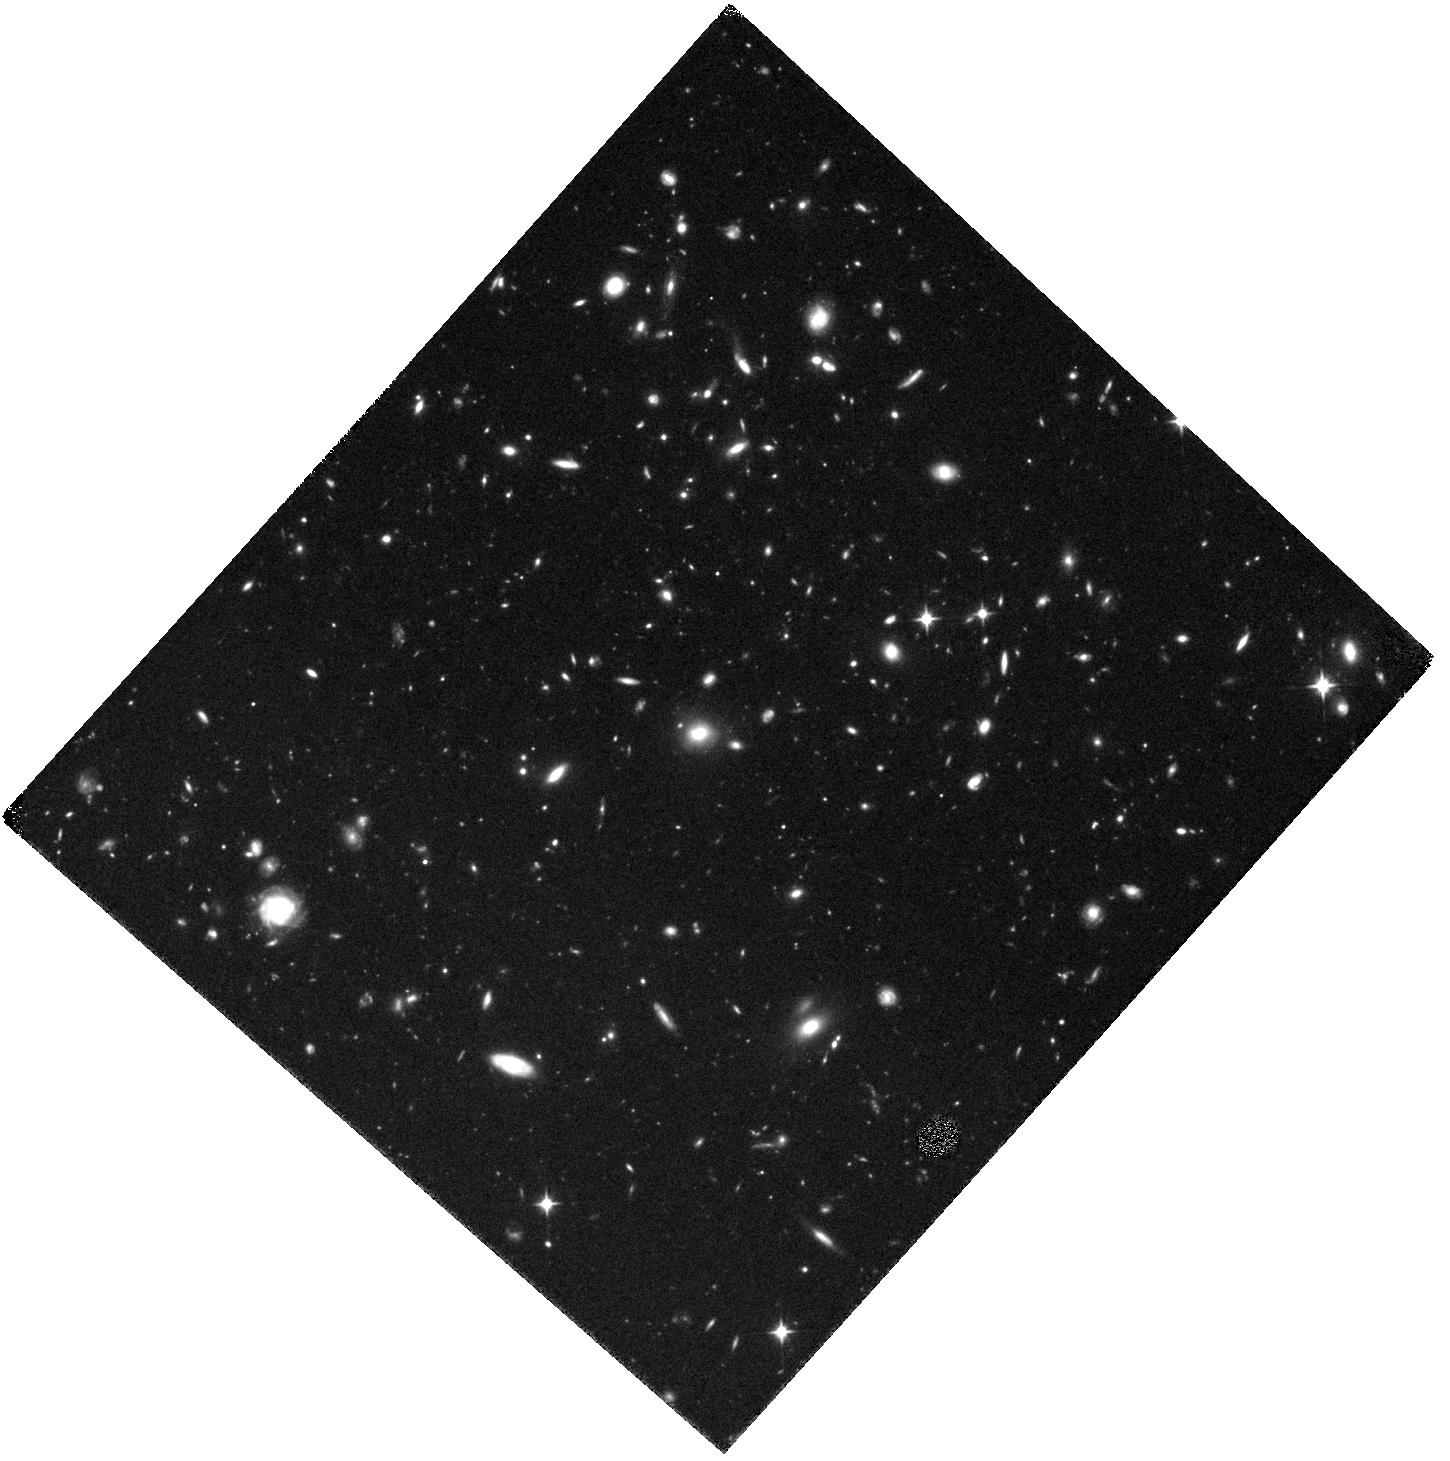
Target: FIELD-3
Instrument: WFC3/IR
Filter: F110W
Exposure: 41 min
Observation ID: hst_13000_06_wfc3_ir_f110w_ic0i06

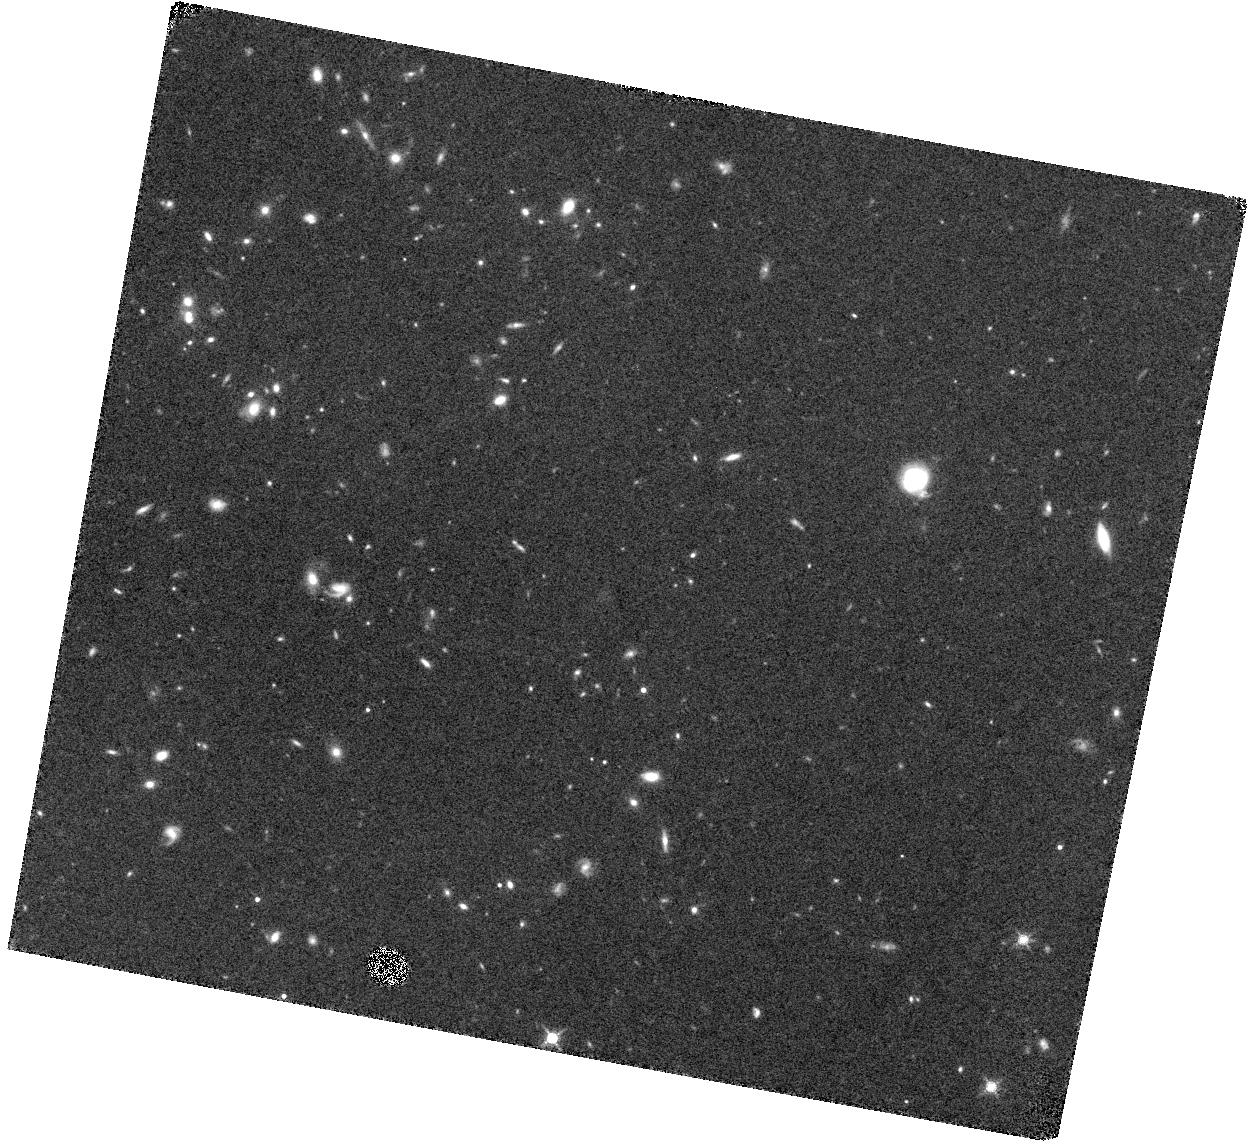
Target: FIELD-2
Instrument: WFC3/IR
Filter: F139M
Exposure: 1.4 h
Observation ID: hst_13000_05_wfc3_ir_f139m_ic0i05

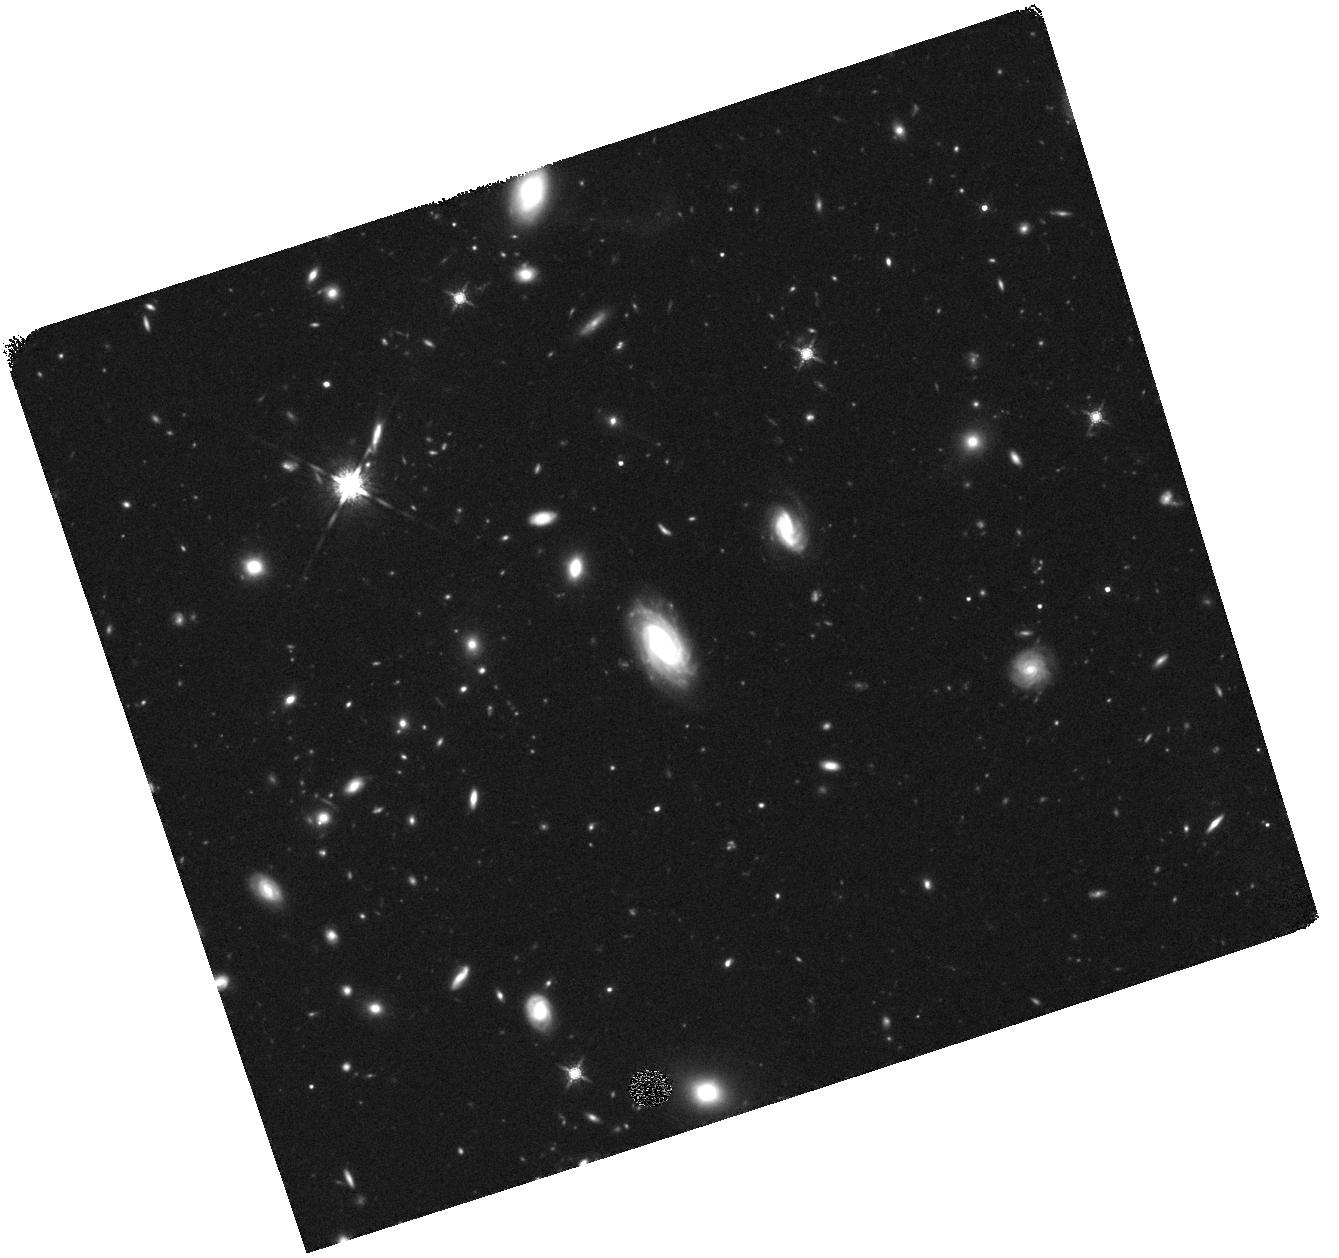
Target: DENS-2
Instrument: WFC3/IR
Filter: F160W
Exposure: 41 min
Observation ID: hst_13000_02_wfc3_ir_f160w_ic0i02

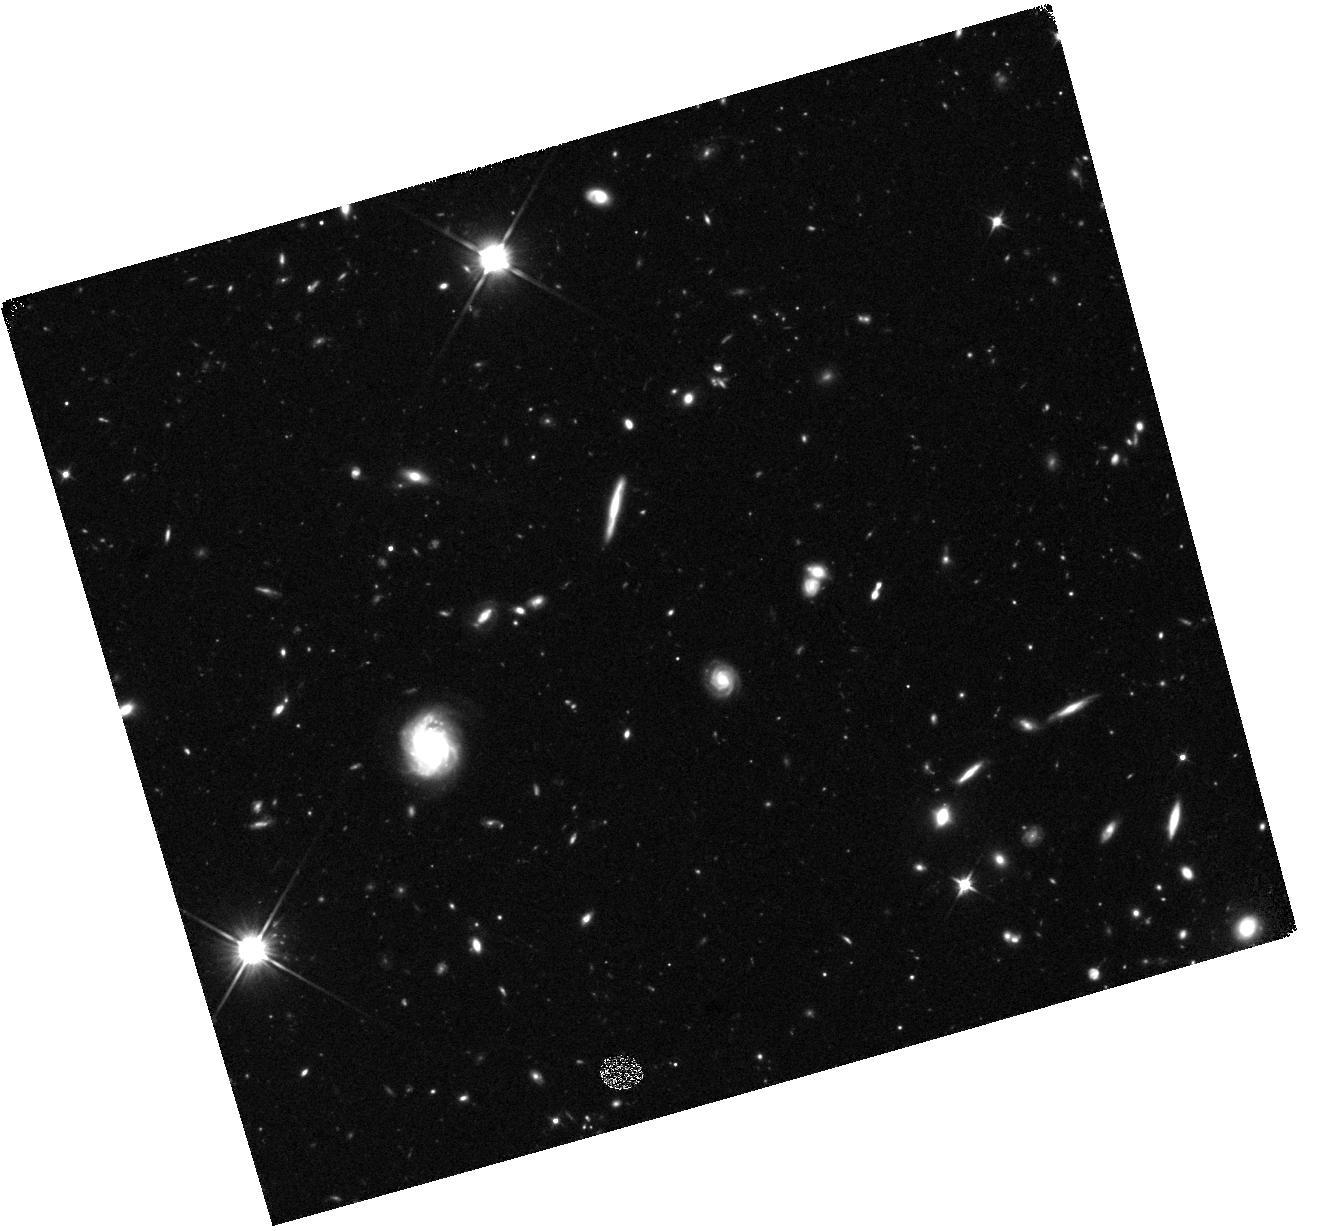
Target: DENS-3
Instrument: WFC3/IR
Filter: F110W
Exposure: 41 min
Observation ID: hst_13000_03_wfc3_ir_f110w_ic0i03

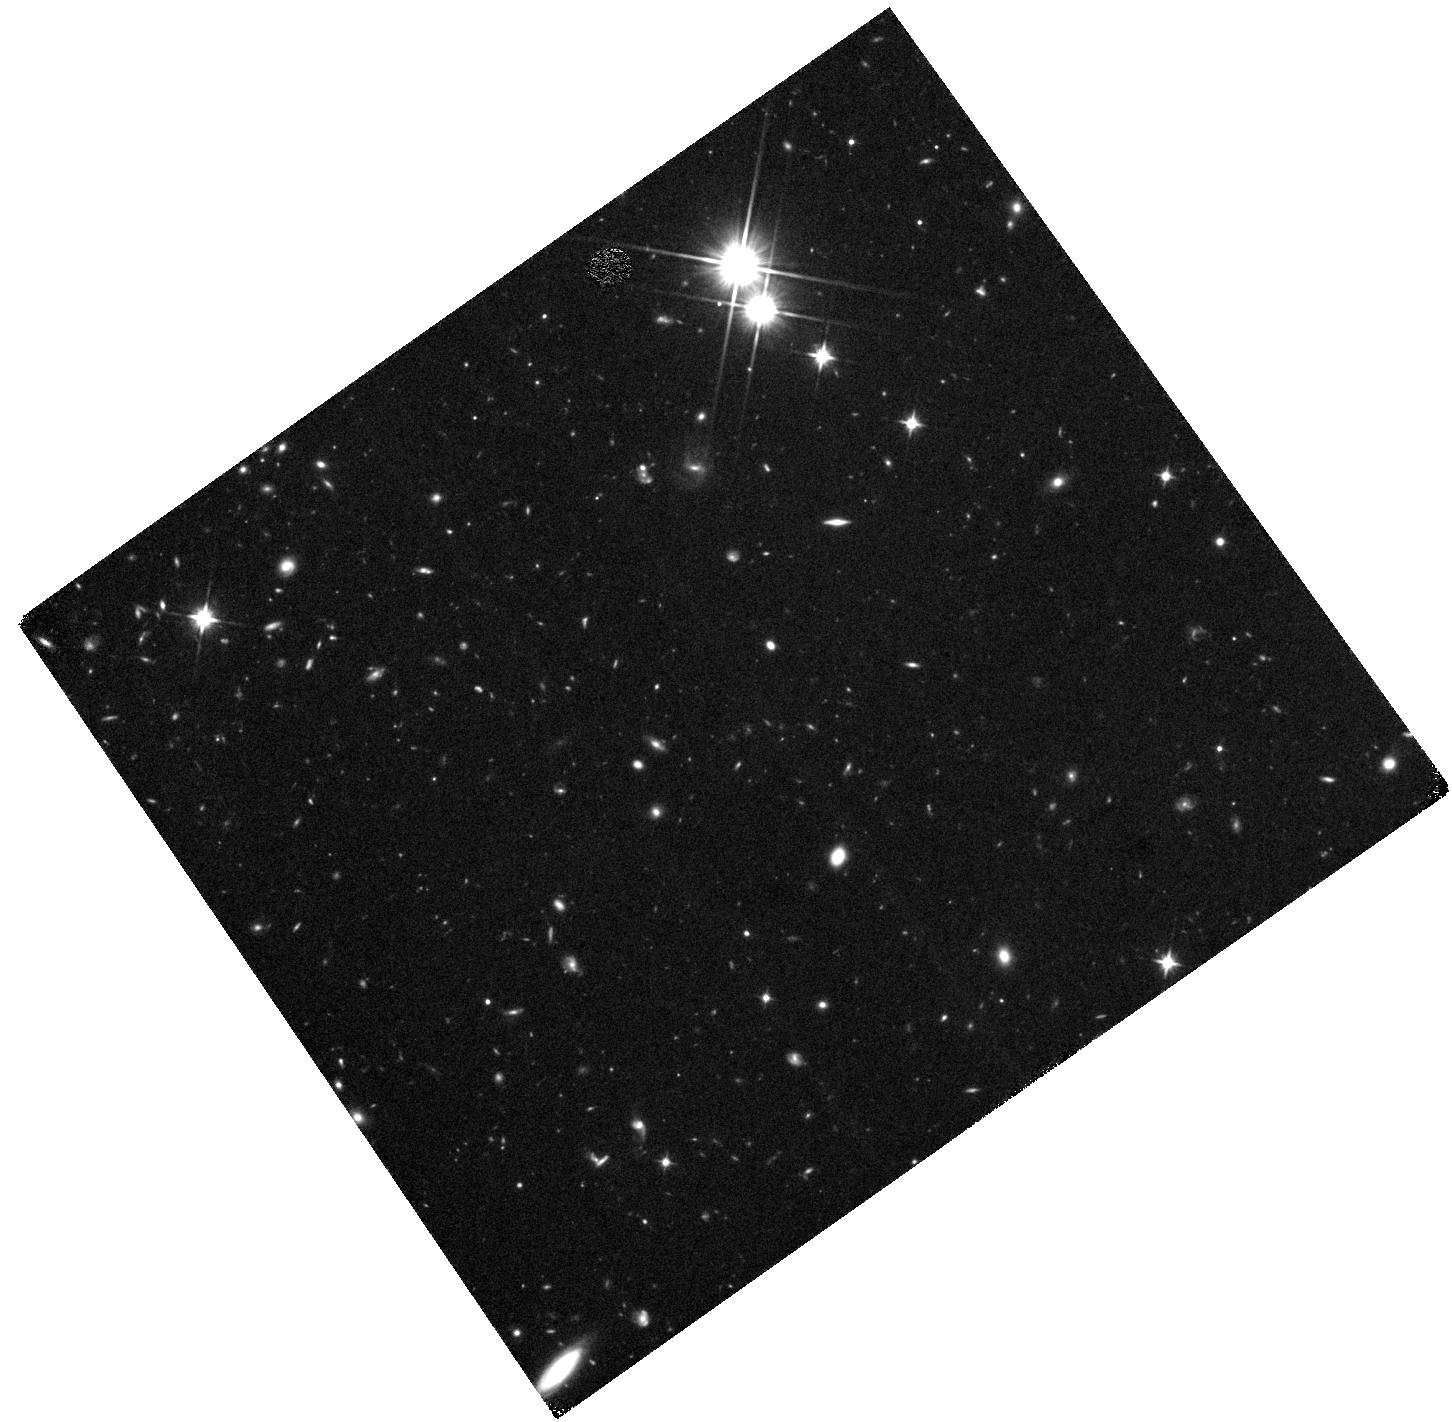
Target: DENS-1
Instrument: WFC3/IR
Filter: F110W
Exposure: 41 min
Observation ID: hst_13000_01_wfc3_ir_f110w_ic0i01

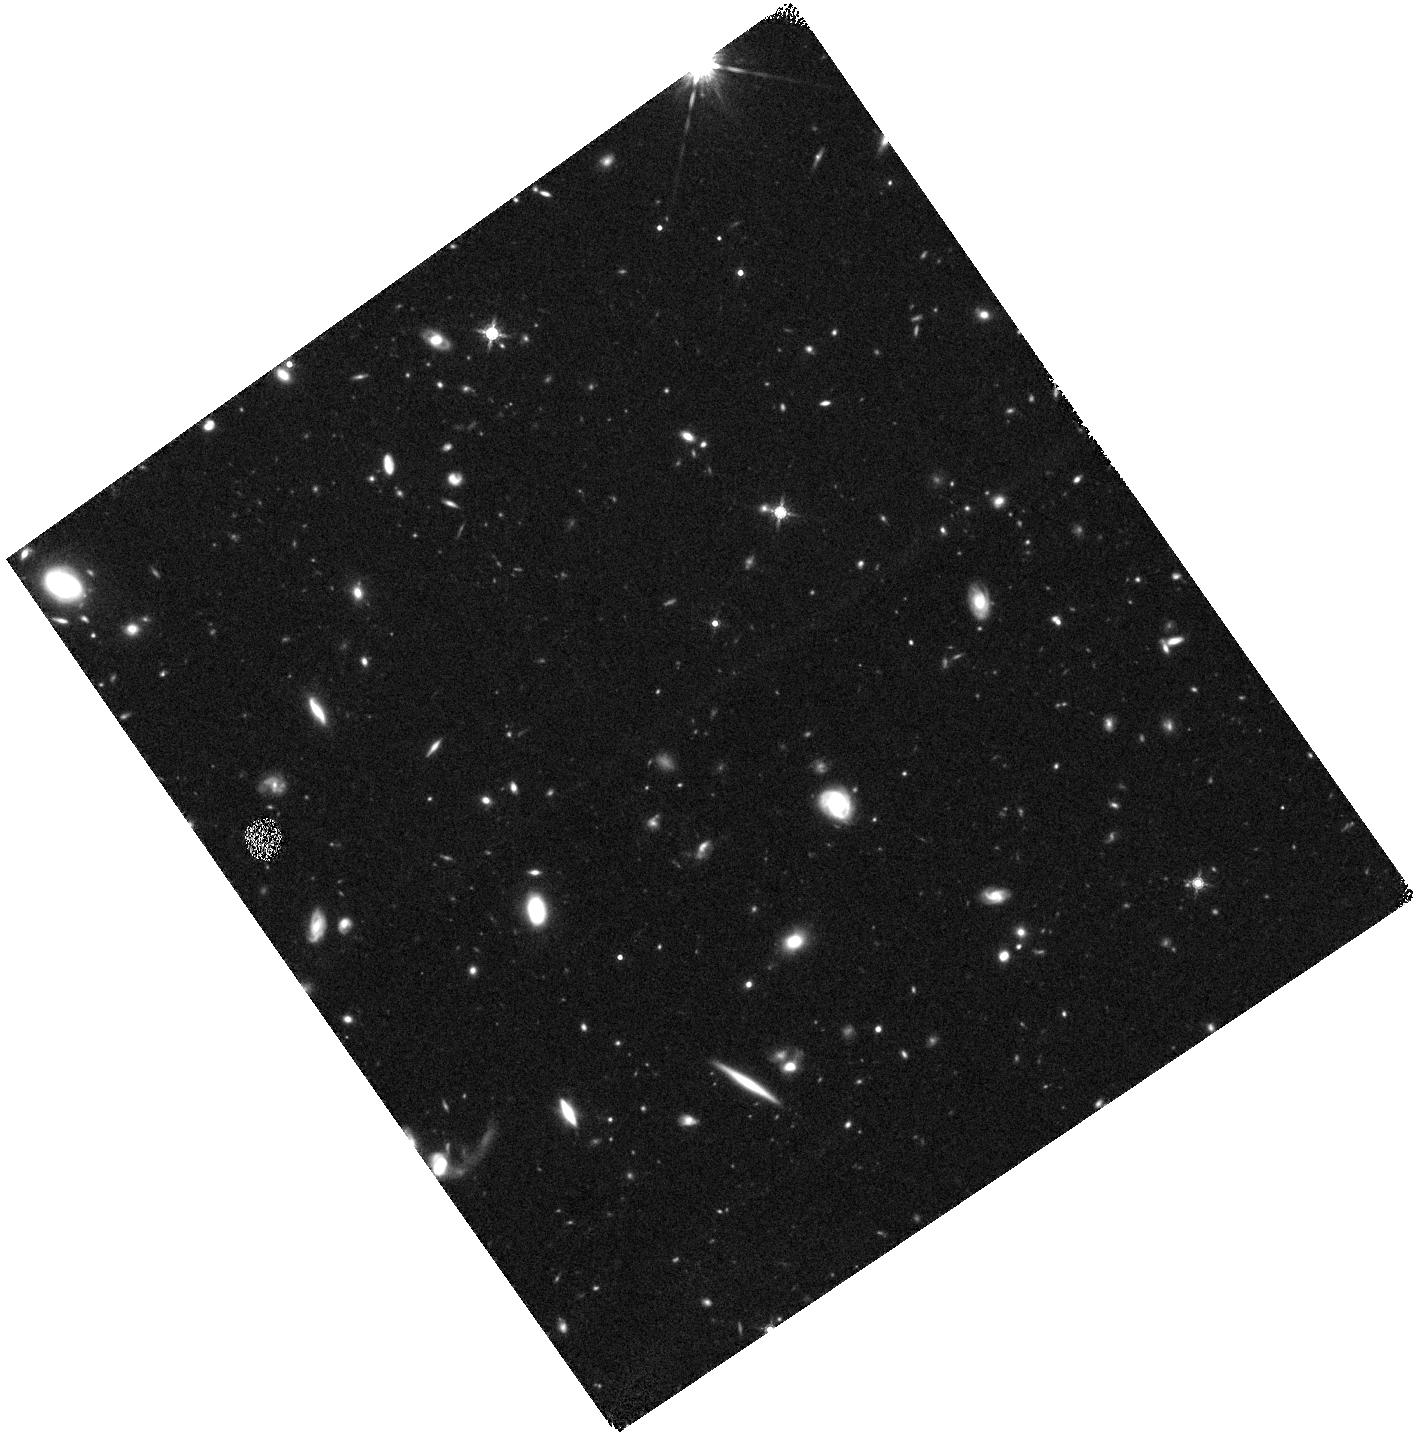
Target: FIELD-1
Instrument: WFC3/IR
Filter: F160W
Exposure: 41 min
Observation ID: hst_13000_04_wfc3_ir_f160w_ic0i04

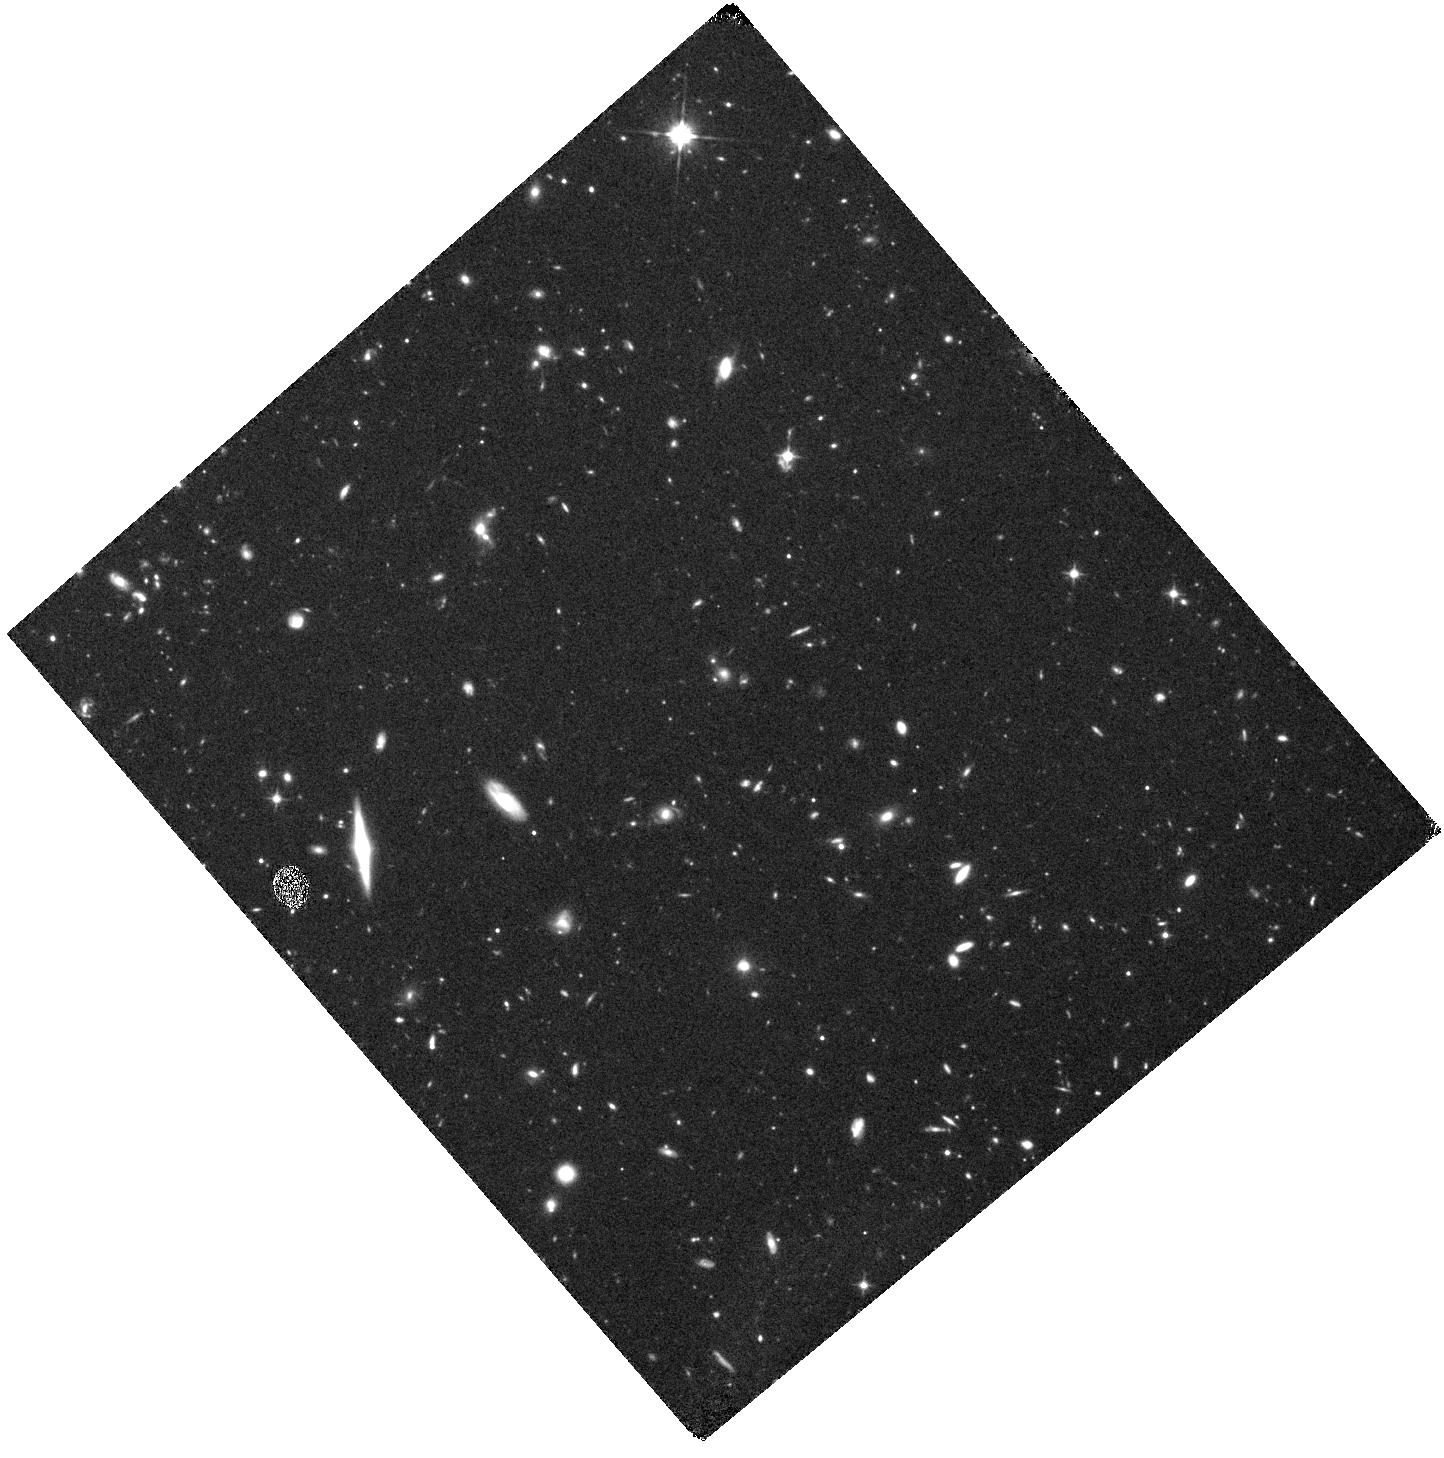
Target: FIELD-4
Instrument: WFC3/IR
Filter: F110W
Exposure: 41 min
Observation ID: hst_13000_07_wfc3_ir_f110w_ic0i07

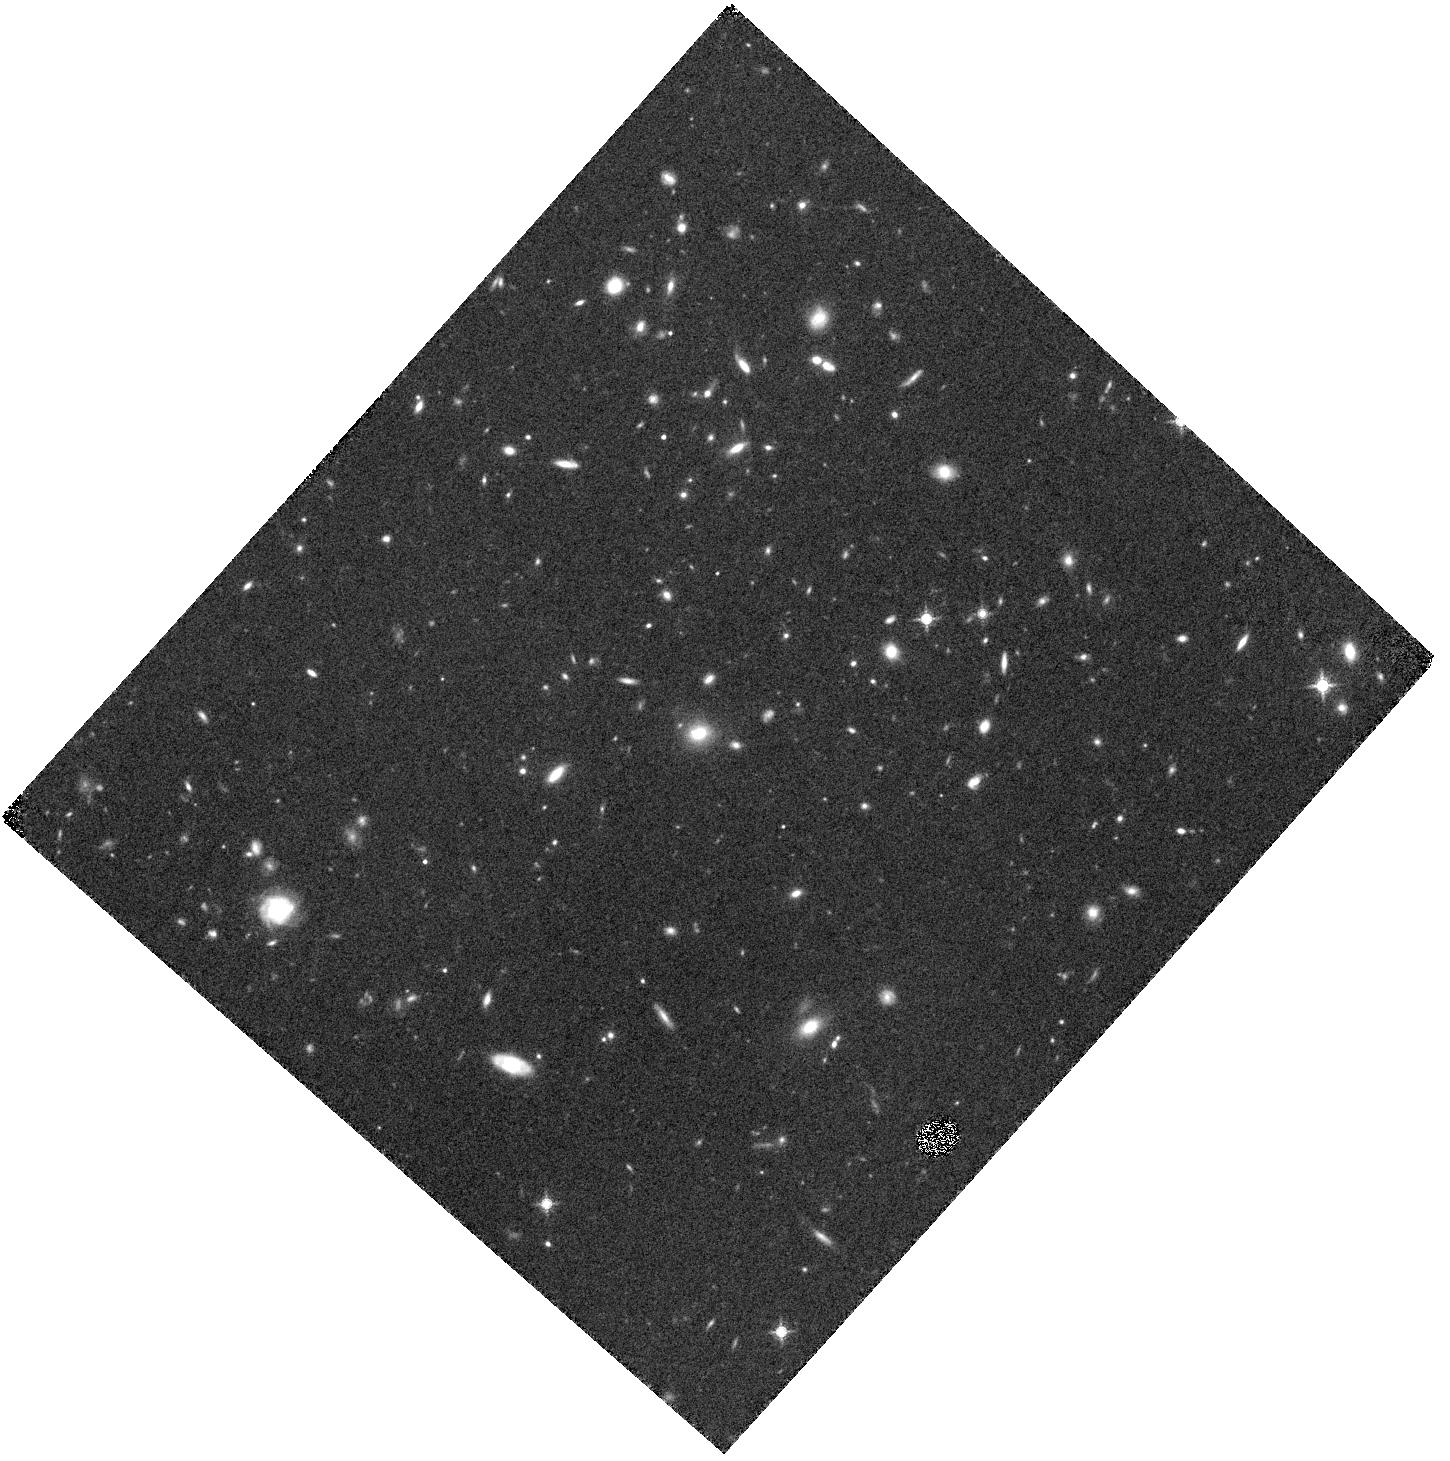
Target: FIELD-3
Instrument: WFC3/IR
Filter: F139M
Exposure: 1.4 h
Observation ID: hst_13000_06_wfc3_ir_f139m_ic0i06

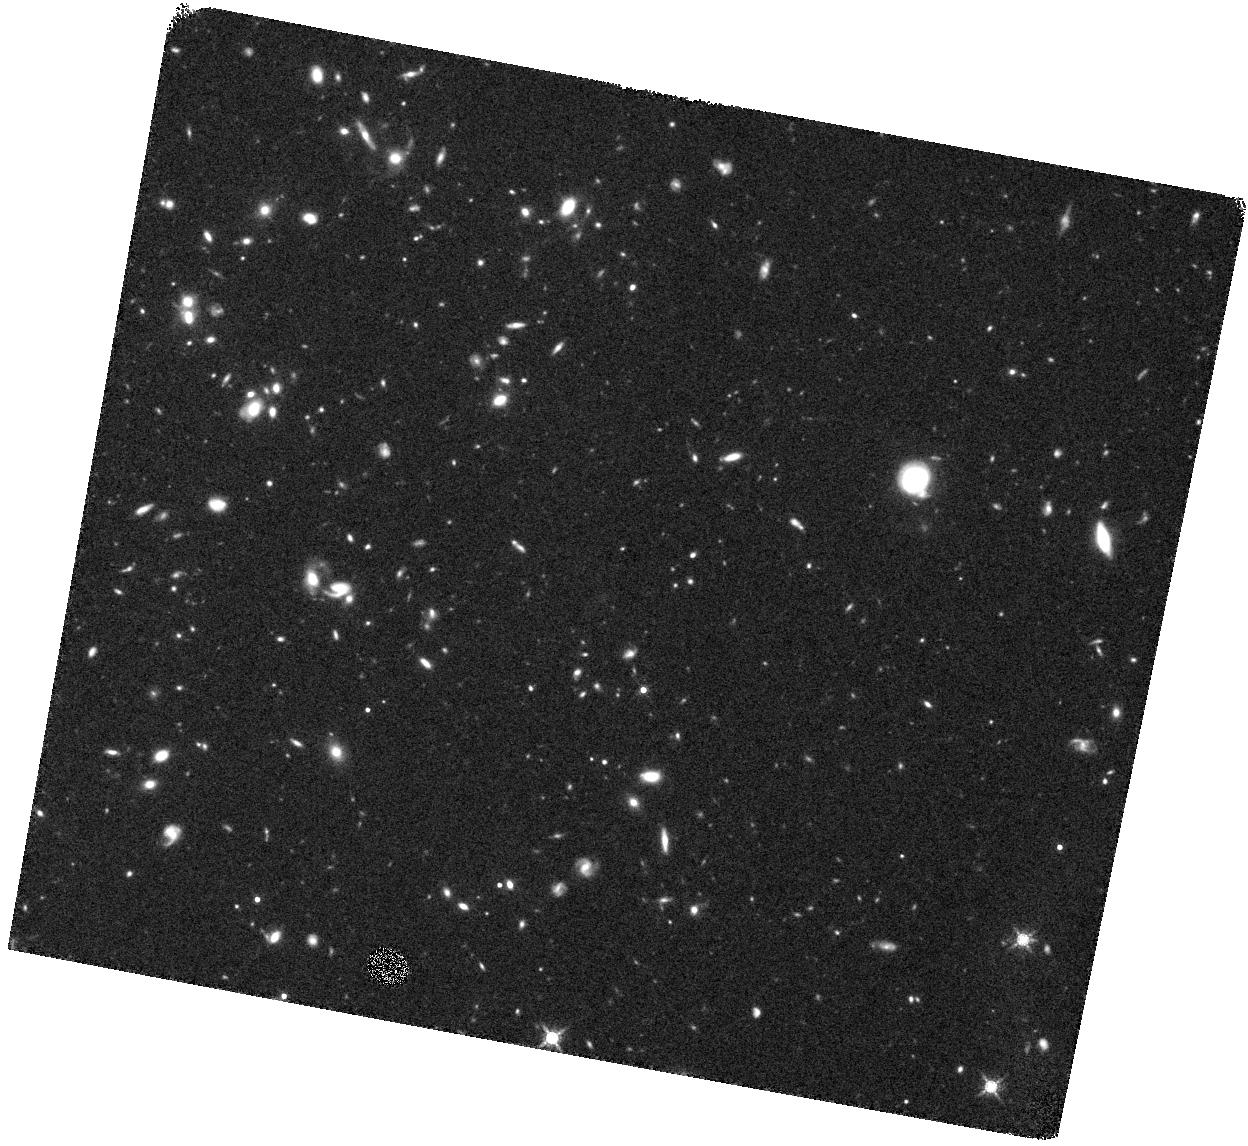
Target: FIELD-2
Instrument: WFC3/IR
Filter: F160W
Exposure: 41 min
Observation ID: hst_13000_05_wfc3_ir_f160w_ic0i05

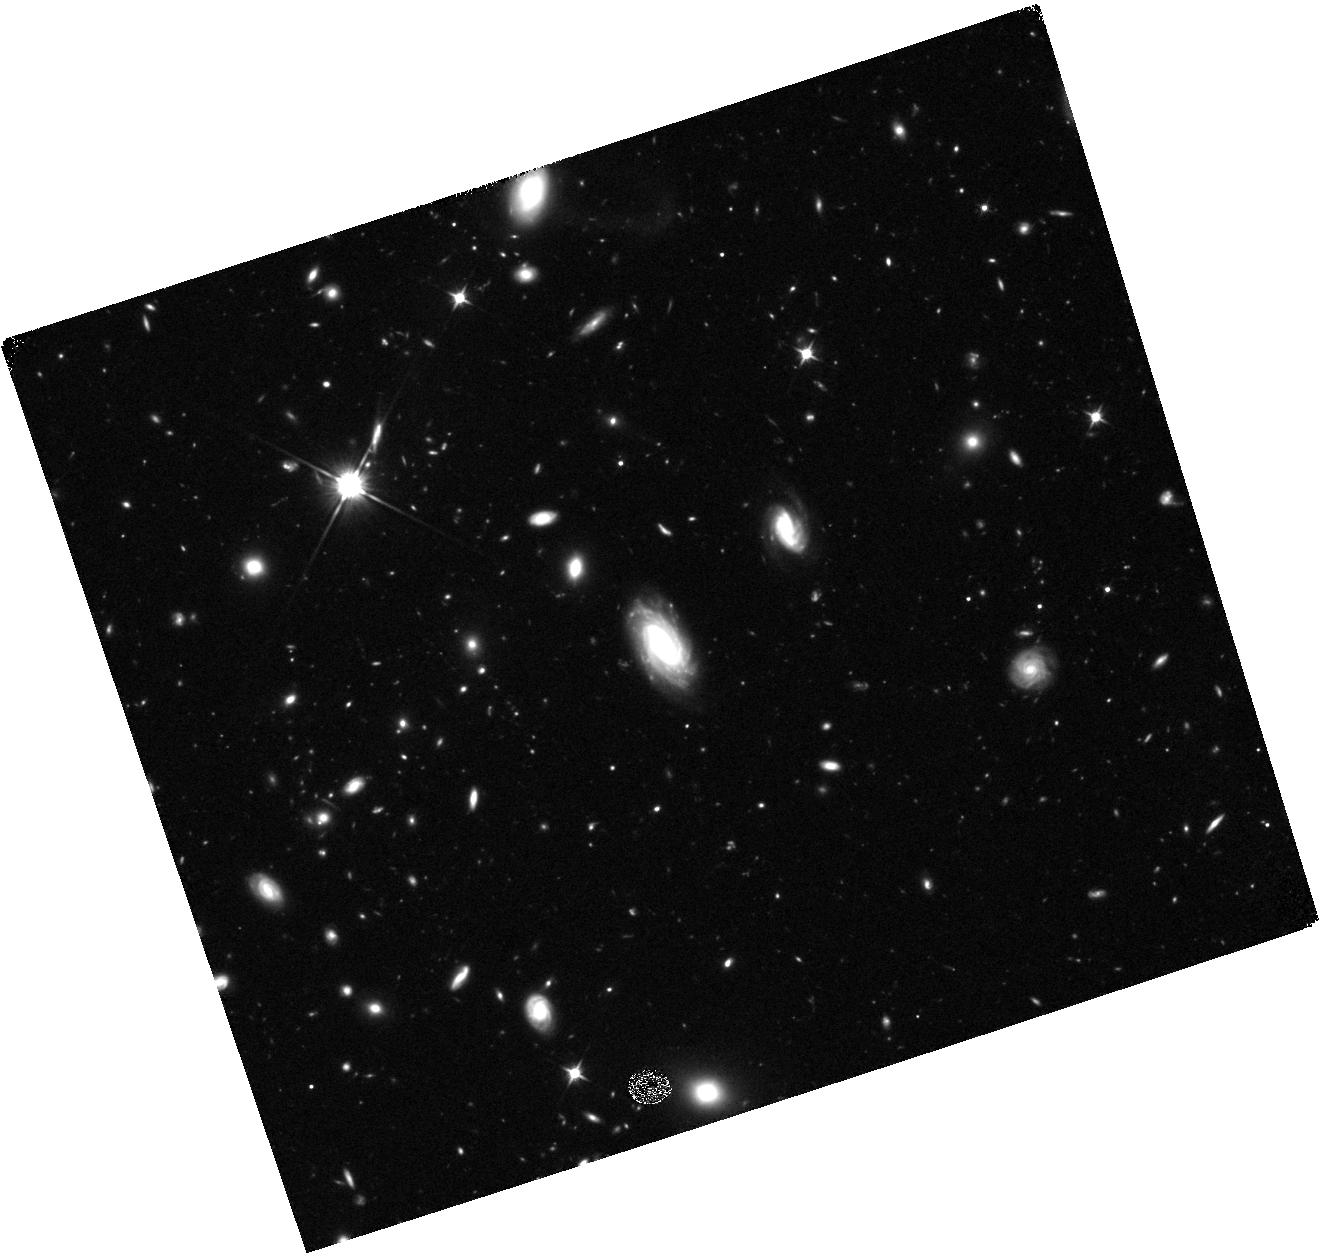
Target: DENS-2
Instrument: WFC3/IR
Filter: F110W
Exposure: 41 min
Observation ID: hst_13000_02_wfc3_ir_f110w_ic0i02

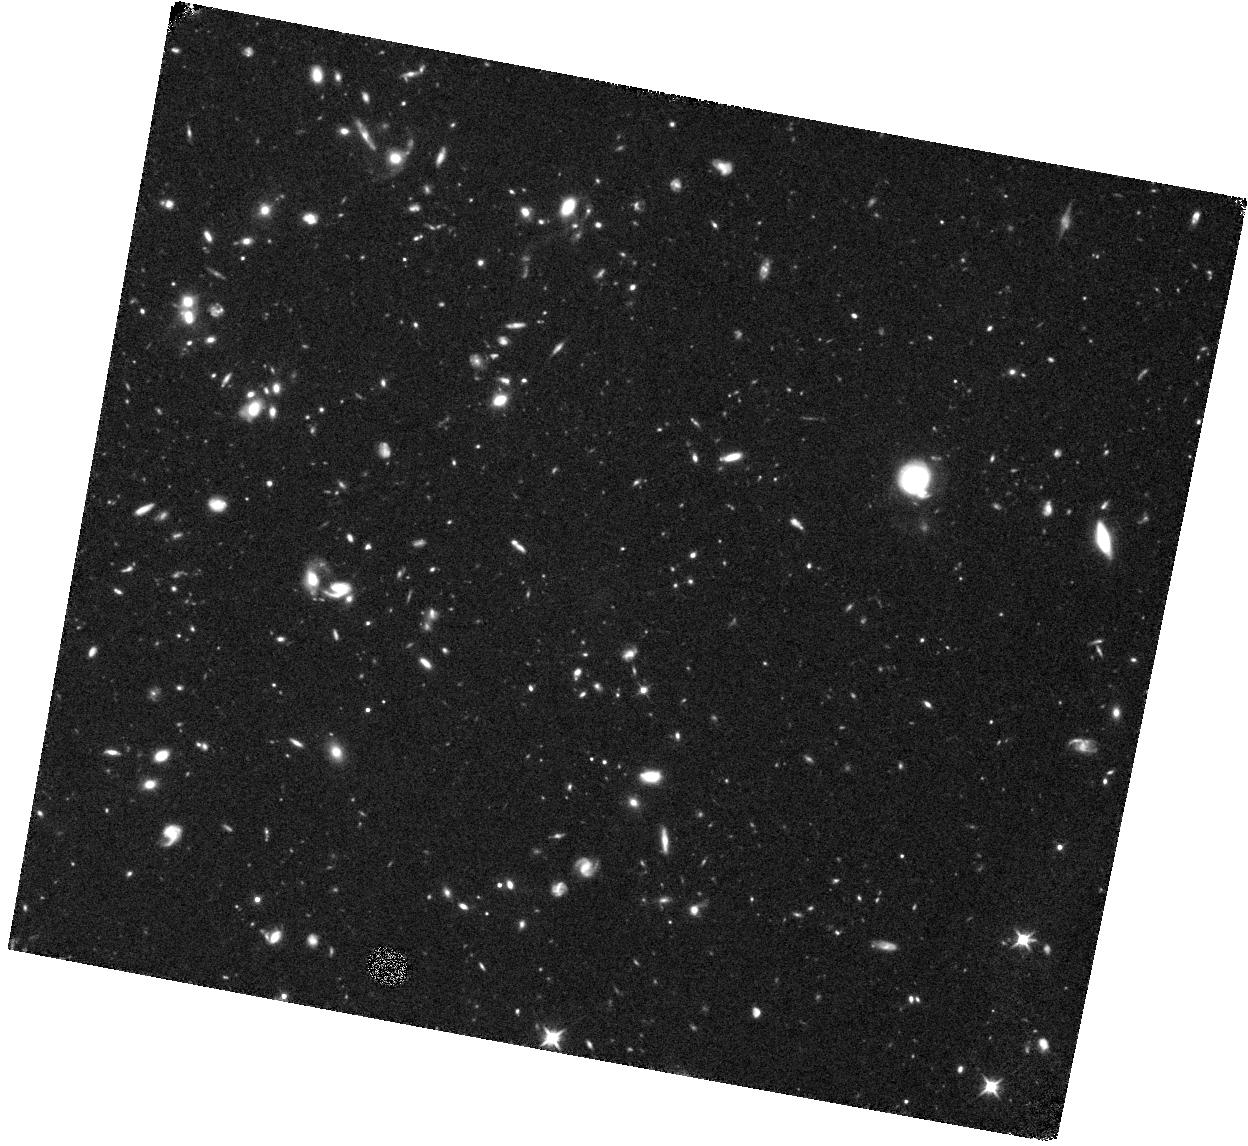
Target: FIELD-2
Instrument: WFC3/IR
Filter: F110W
Exposure: 41 min
Observation ID: hst_13000_05_wfc3_ir_f110w_ic0i05

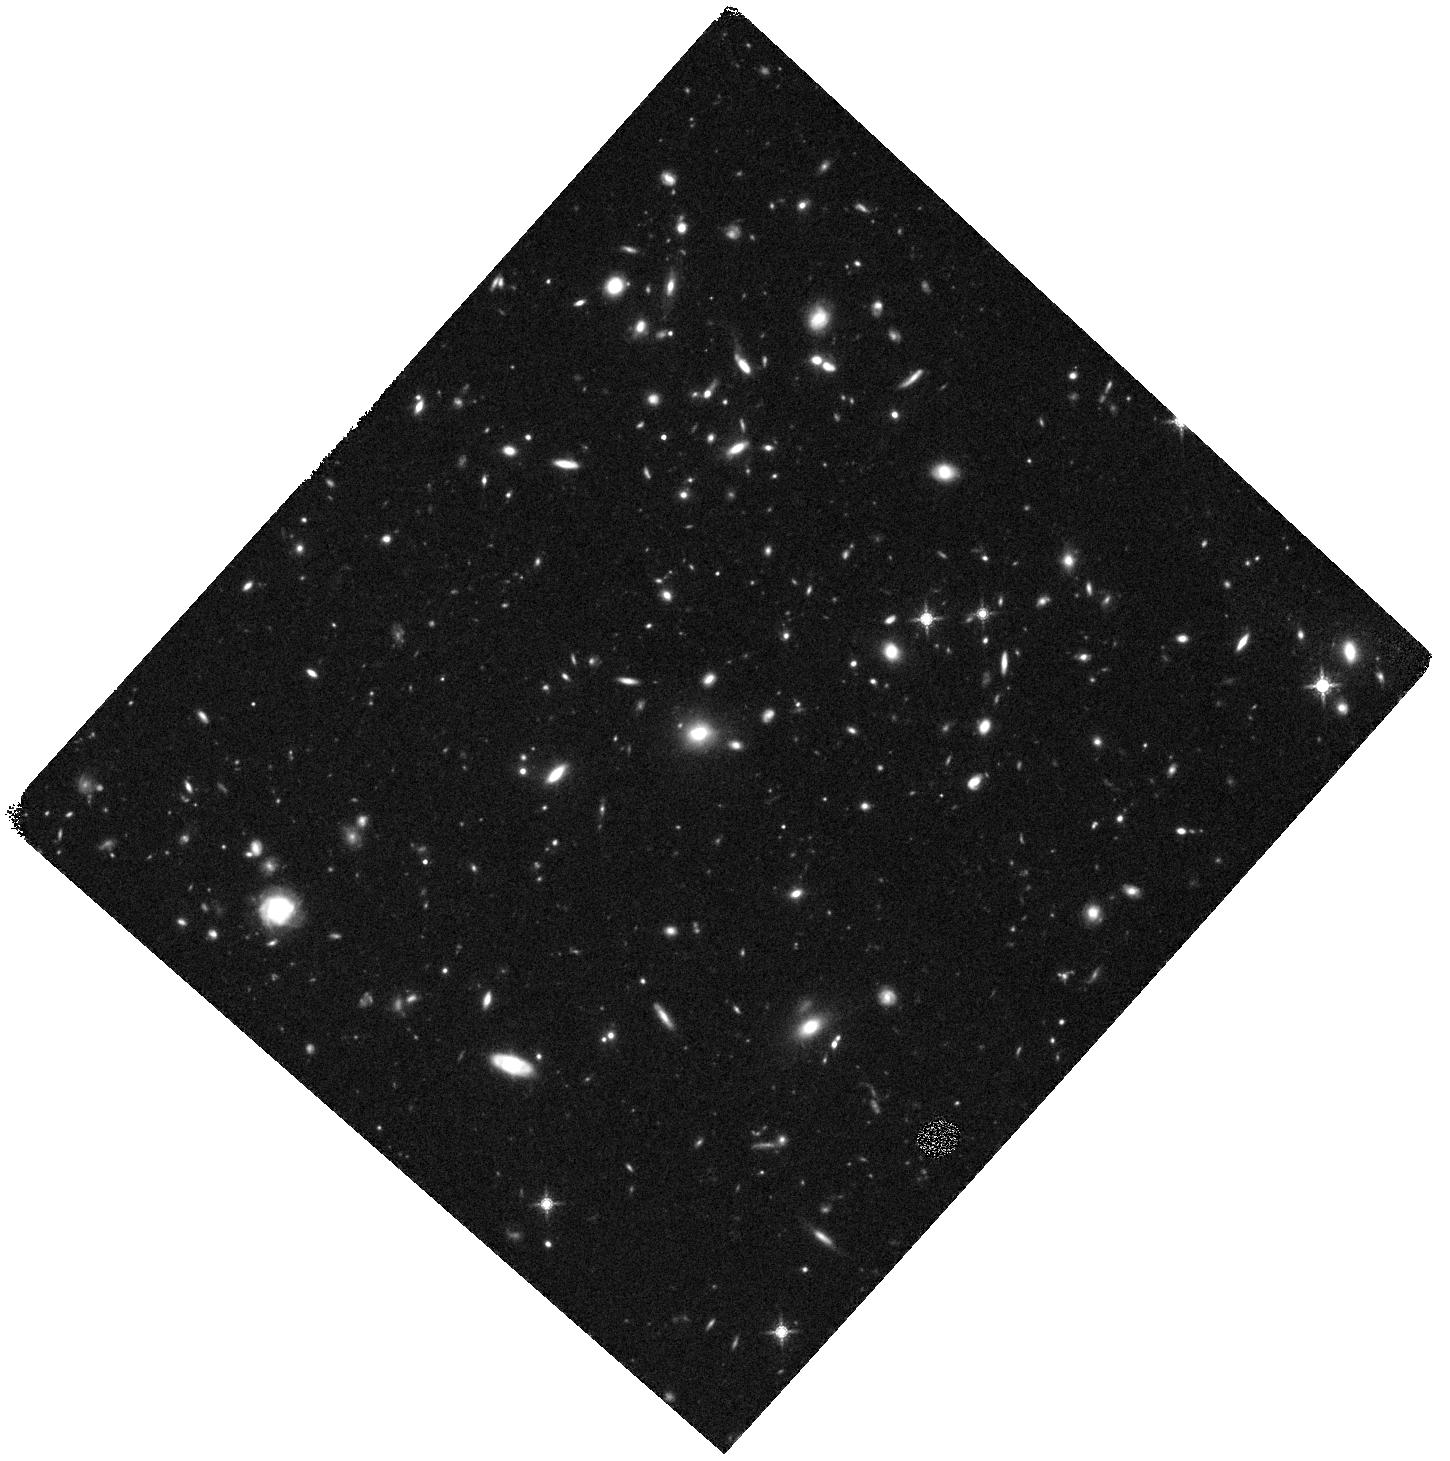
Target: FIELD-3
Instrument: WFC3/IR
Filter: F160W
Exposure: 41 min
Observation ID: hst_13000_06_wfc3_ir_f160w_ic0i06

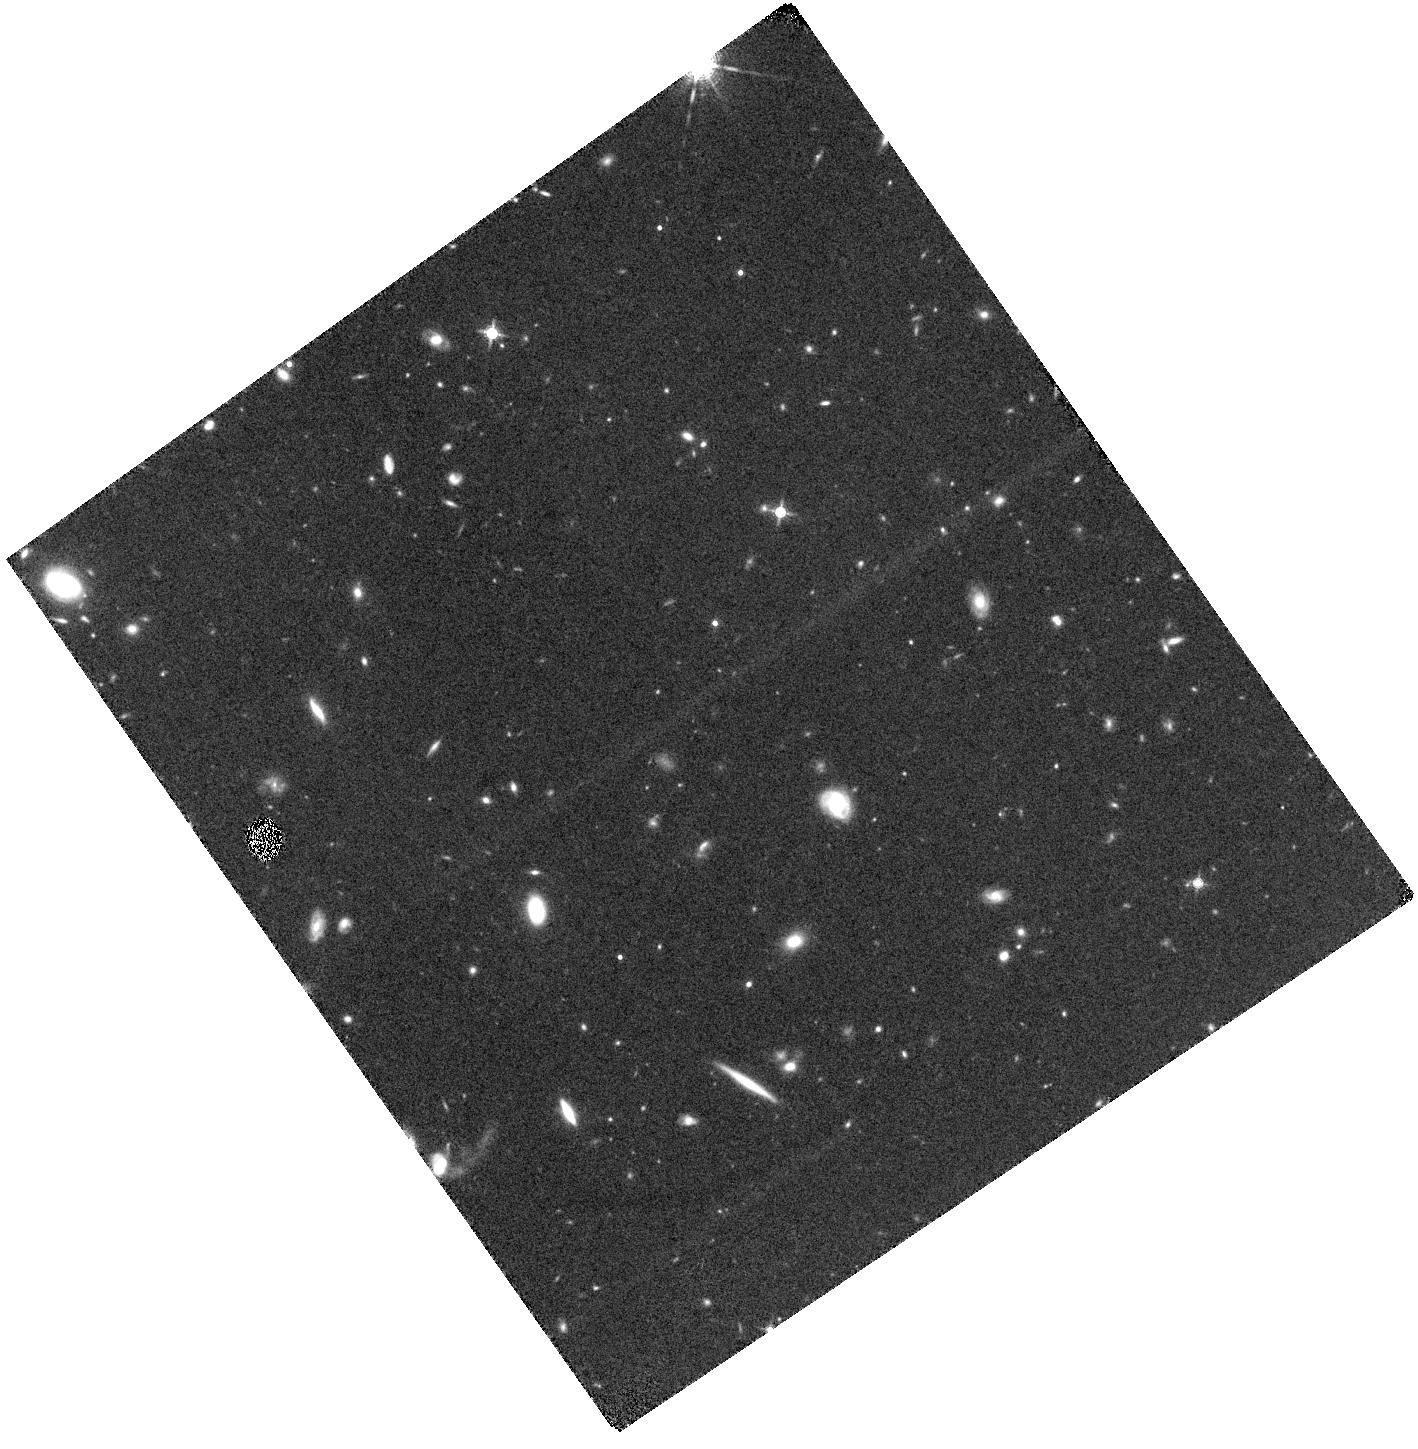
Target: FIELD-1
Instrument: WFC3/IR
Filter: F139M
Exposure: 1.4 h
Observation ID: hst_13000_04_wfc3_ir_f139m_ic0i04

Impact of Environments on Lyman alpha Emitting Galaxies at High Redshift {z ~ 2.7} (PI: Hong, Sungryong)

In the current paradigm of hierarchical structure formation of the Universe, environment appears to have a critical impact on galaxy formation and evolution. Our team has performed a deep intermediate-band survey for Lyman alpha emission in a ~ 1 deg^2 region (corresponding to ~ 100Ã100 comoving Mpc^2) around the z = 2.656 Lyα blob discovered by Dey. et al. (2005). This survey has uncovered 2200 Lyα emitting galaxies (LAEs) and two more large Lyα blobs. The blobs lie within a >~60 Mpc (comoving) long filament traced by the LAEs. The number density of LAEs is higher near the blobs, showing an overdensity at least > 3Ã the field density. We propose to investigate the effect of environment on LAEs by comparing the properties of those near high density regions with those in the outlying low- density regions of the field. The WFC3/IR F110W (J) and F160W (H) filters are fortuitously positioned right at the redshifted age-sensitive Balmer break region at z = 2.7, ideal for estimating stellar mass and age in the relatively dust-free LAEs. With F139M images, we will also measure the strength of the redshifted [OII](3727, 3729) doublet in the LAEs, and thereby estimate (a) the line contamination to the broad-band photometry; (b) the star- formation rate (and compare it to the SFR derived from Lyman alpha and UV continuum; and (c) discover other non-Lyα-emitting [OII] emitters in the field. A detailed comparison of the stellar populations and masses of LAEs and [OII] emitters in low and high density environments will shed light on the formation history of the densest locations in the high-redshift Universe.